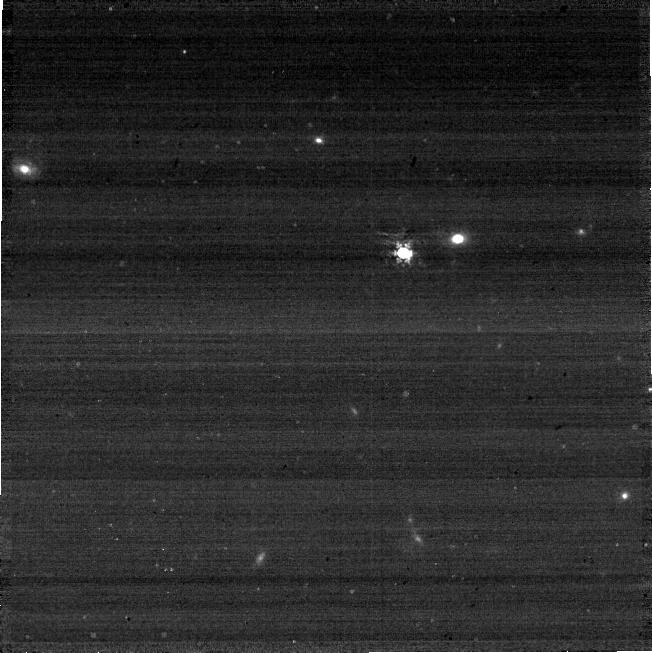
Target: C26202
Instrument: NIRCAM
Filter: F410M
Exposure: 3 min
Observation ID: jw08882-o011_t029_nircam_clear-f410m-sub640

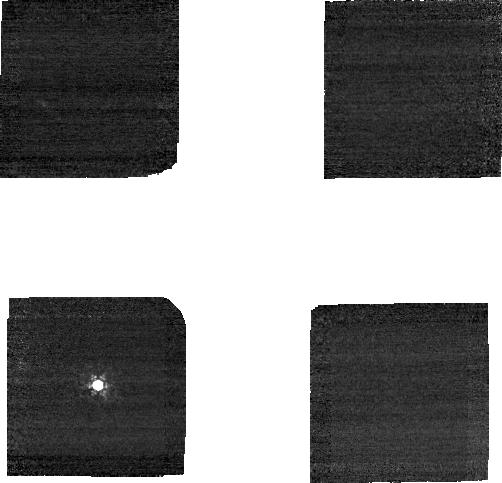
Target: C26202
Instrument: NIRCAM
Filter: F210M
Exposure: 3 min
Observation ID: jw08882-o021_t029_nircam_clear-f210m-sub160

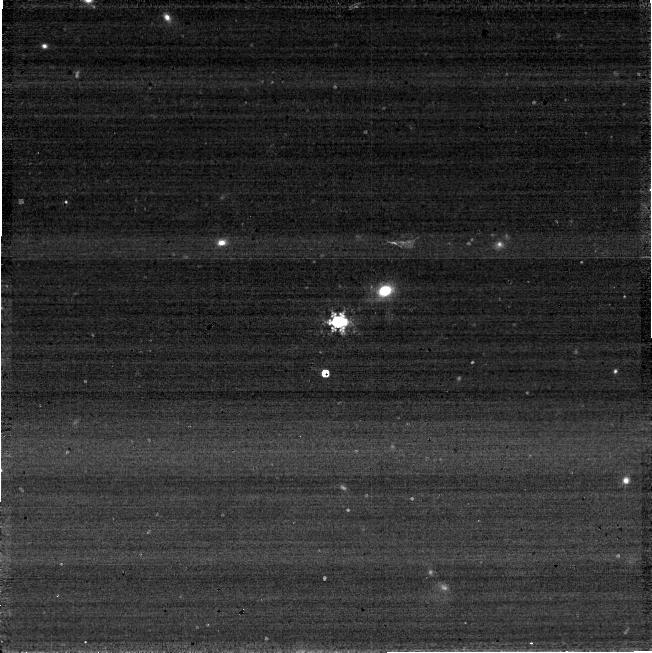
Target: C26202
Instrument: NIRCAM
Filter: F410M
Exposure: 3 min
Observation ID: jw08882-o007_t029_nircam_clear-f410m-sub640

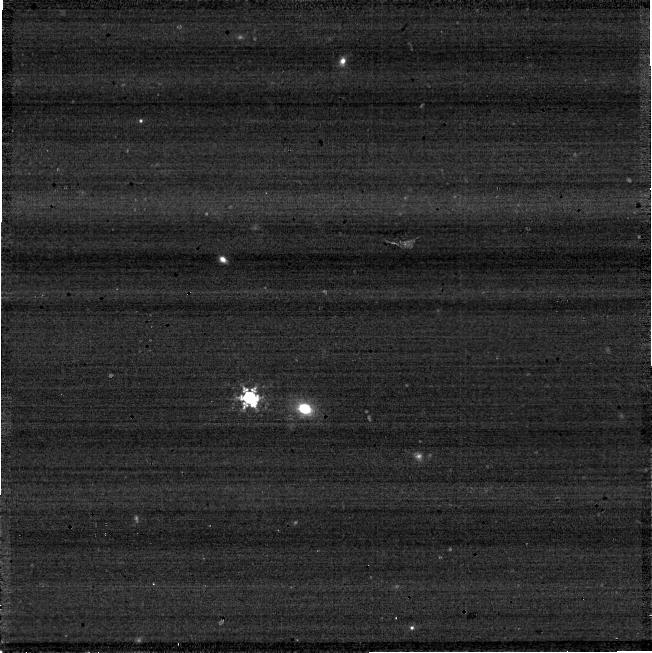
Target: C26202
Instrument: NIRCAM
Filter: F410M
Exposure: 3 min
Observation ID: jw08882-o023_t029_nircam_clear-f410m-sub640

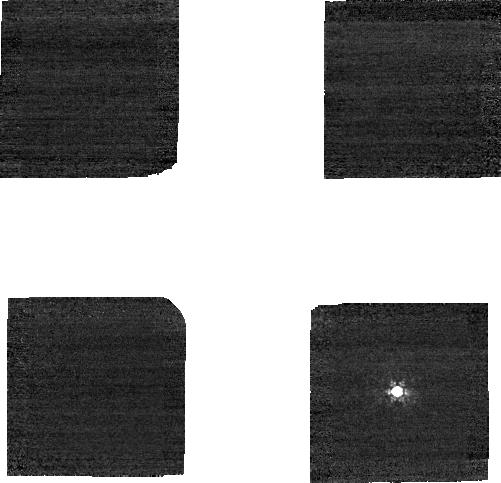
Target: C26202
Instrument: NIRCAM
Filter: F210M
Exposure: 3 min
Observation ID: jw08882-o013_t029_nircam_clear-f210m-sub160

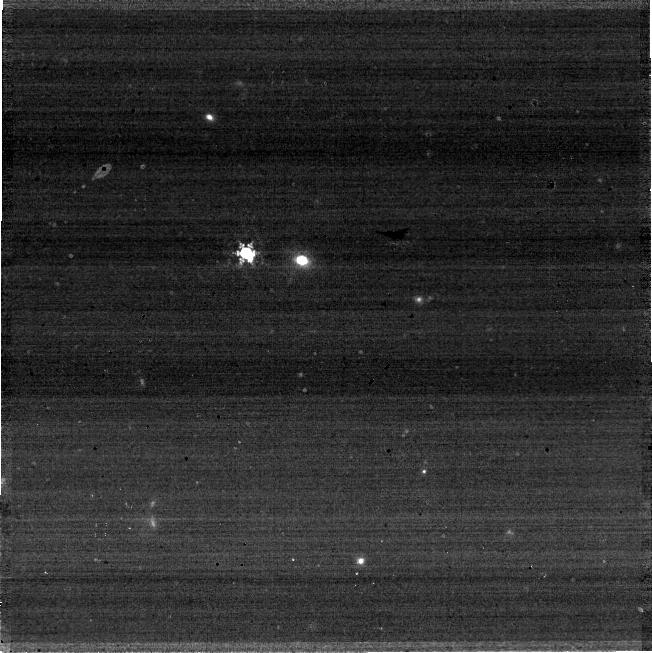
Target: C26202
Instrument: NIRCAM
Filter: F410M
Exposure: 3 min
Observation ID: jw08882-o019_t029_nircam_clear-f410m-sub640

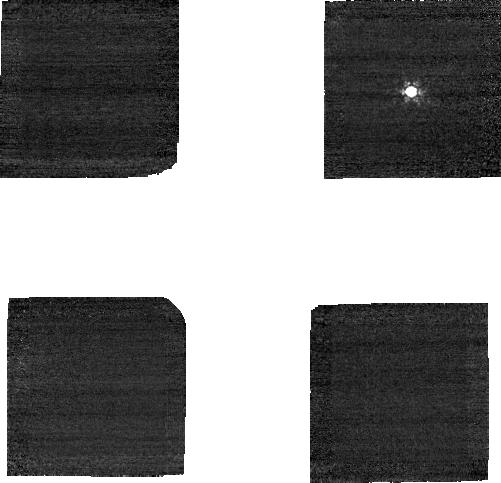
Target: C26202
Instrument: NIRCAM
Filter: F210M
Exposure: 3 min
Observation ID: jw08882-o009_t029_nircam_clear-f210m-sub160

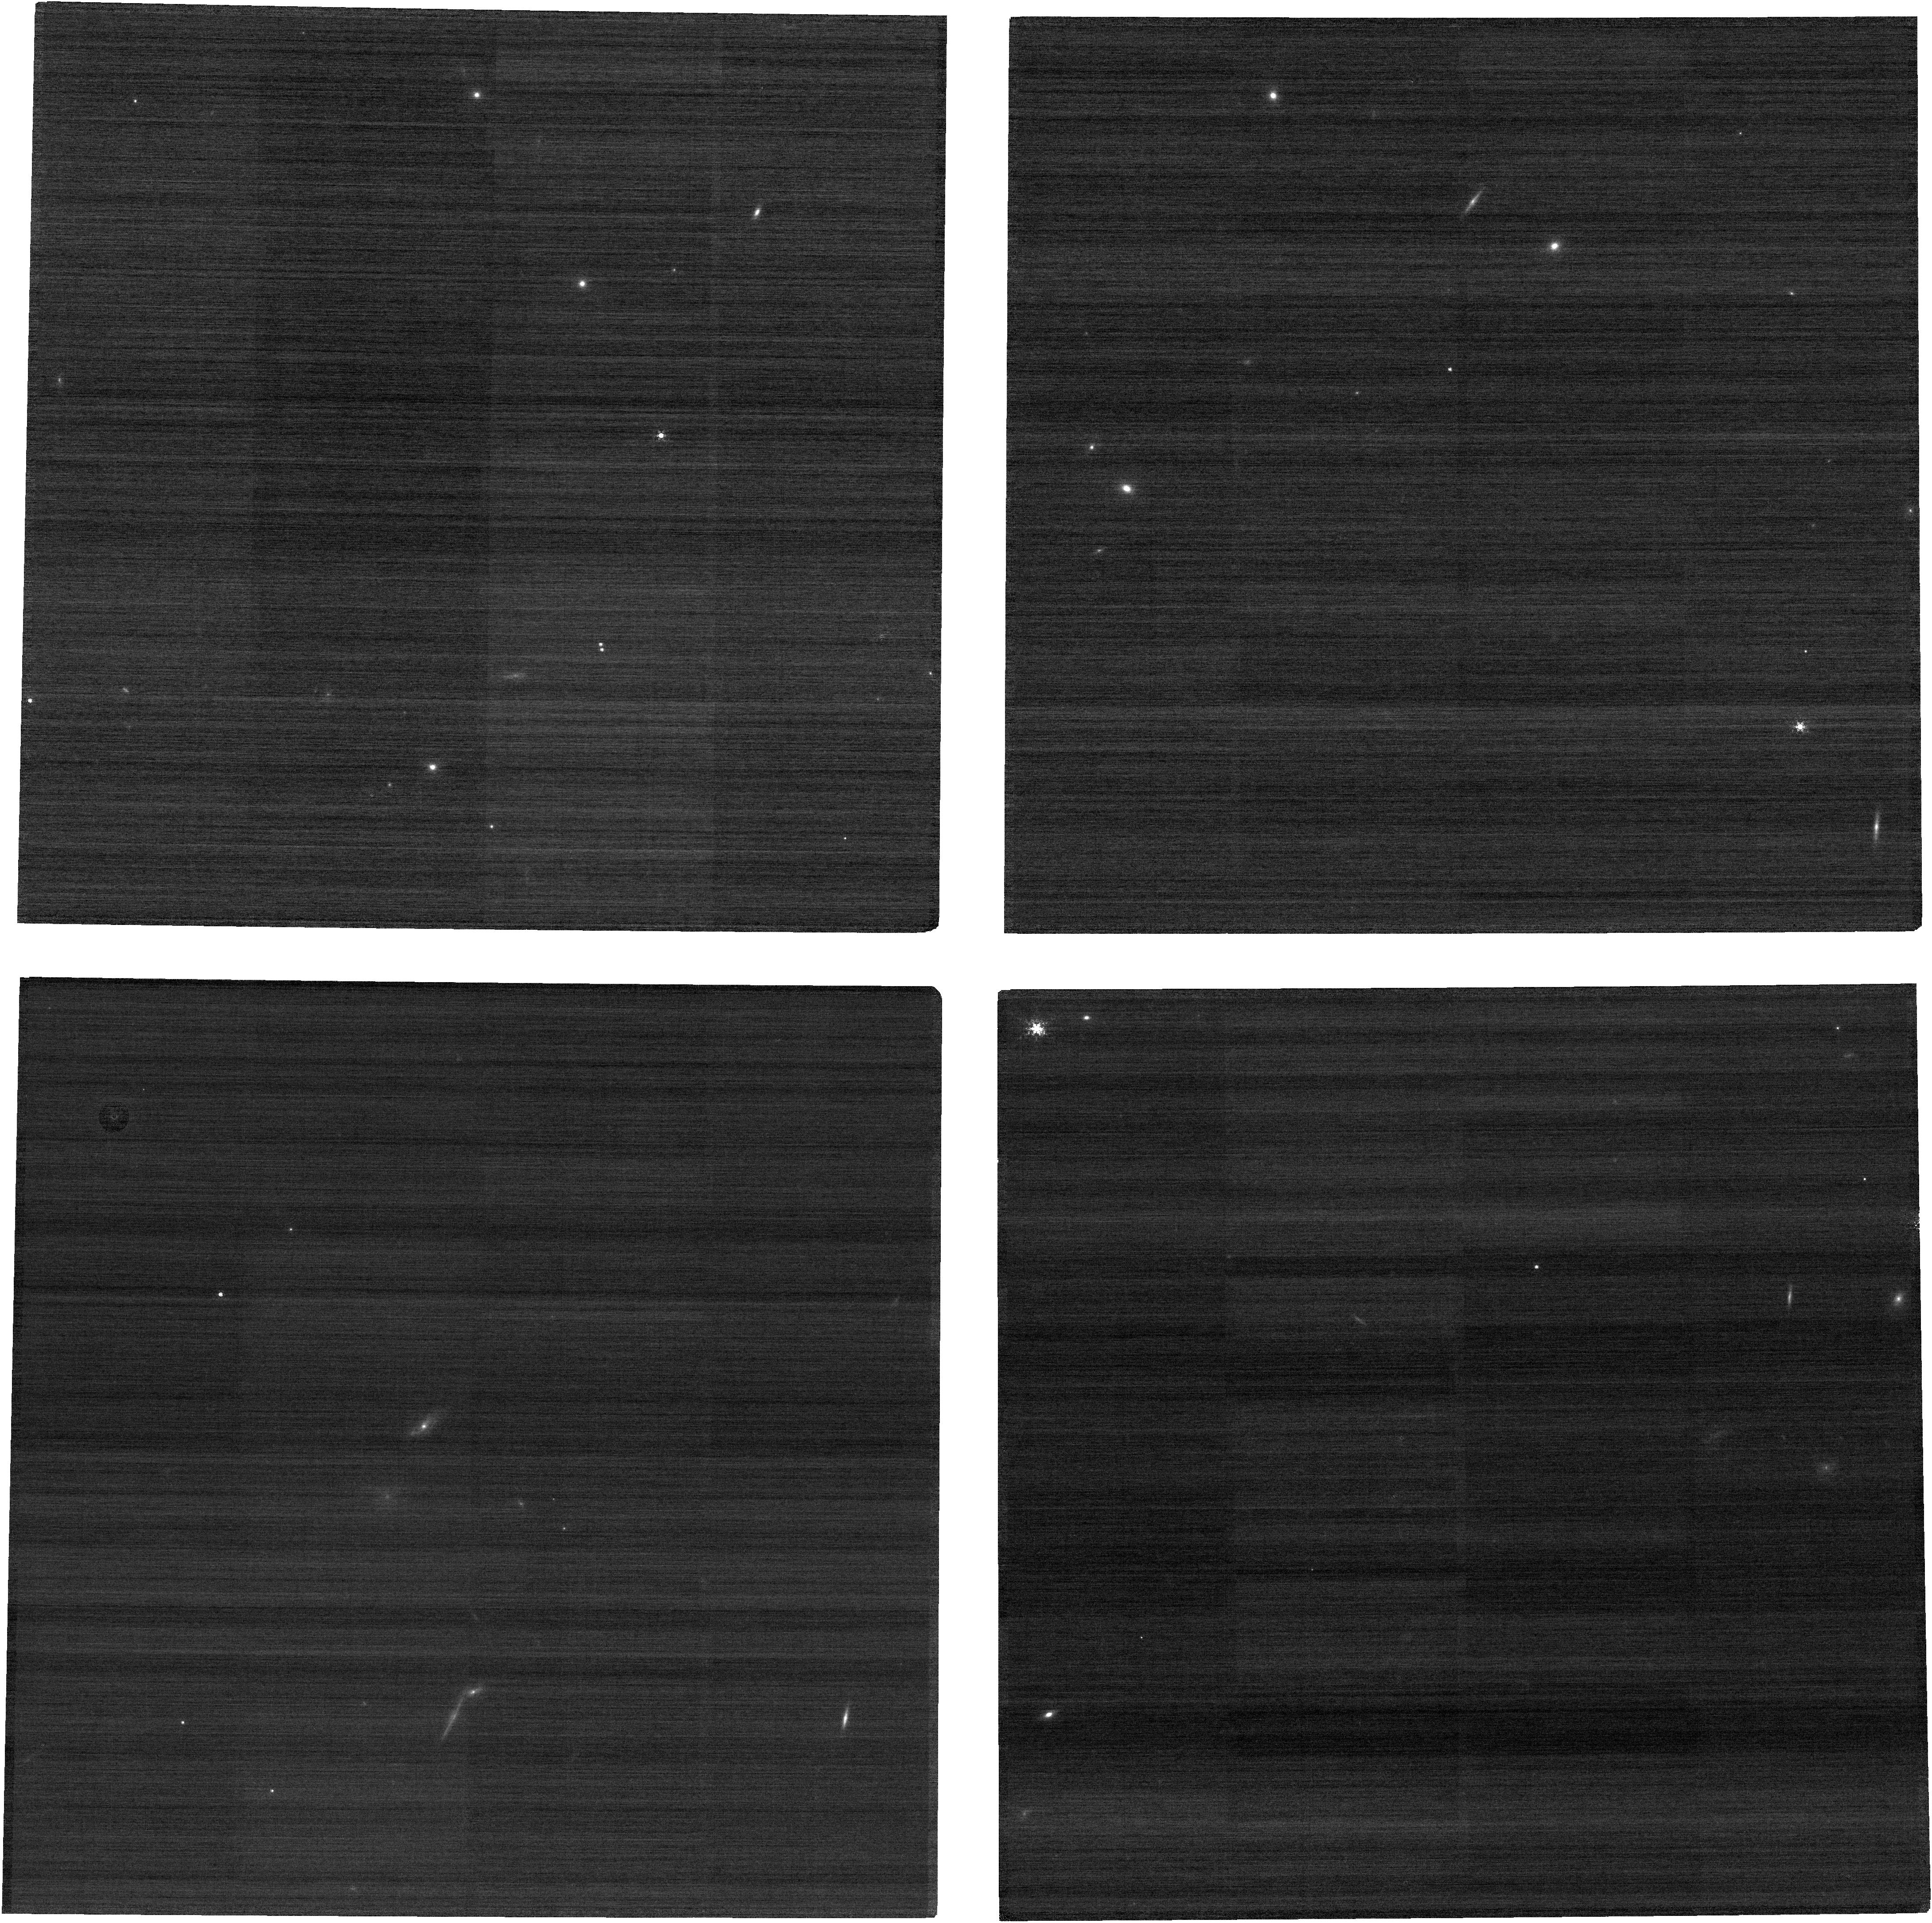
Target: C26202
Instrument: NIRCAM
Filter: F210M
Exposure: 3 min
Observation ID: jw08882-o016_t029_nircam_clear-f210m

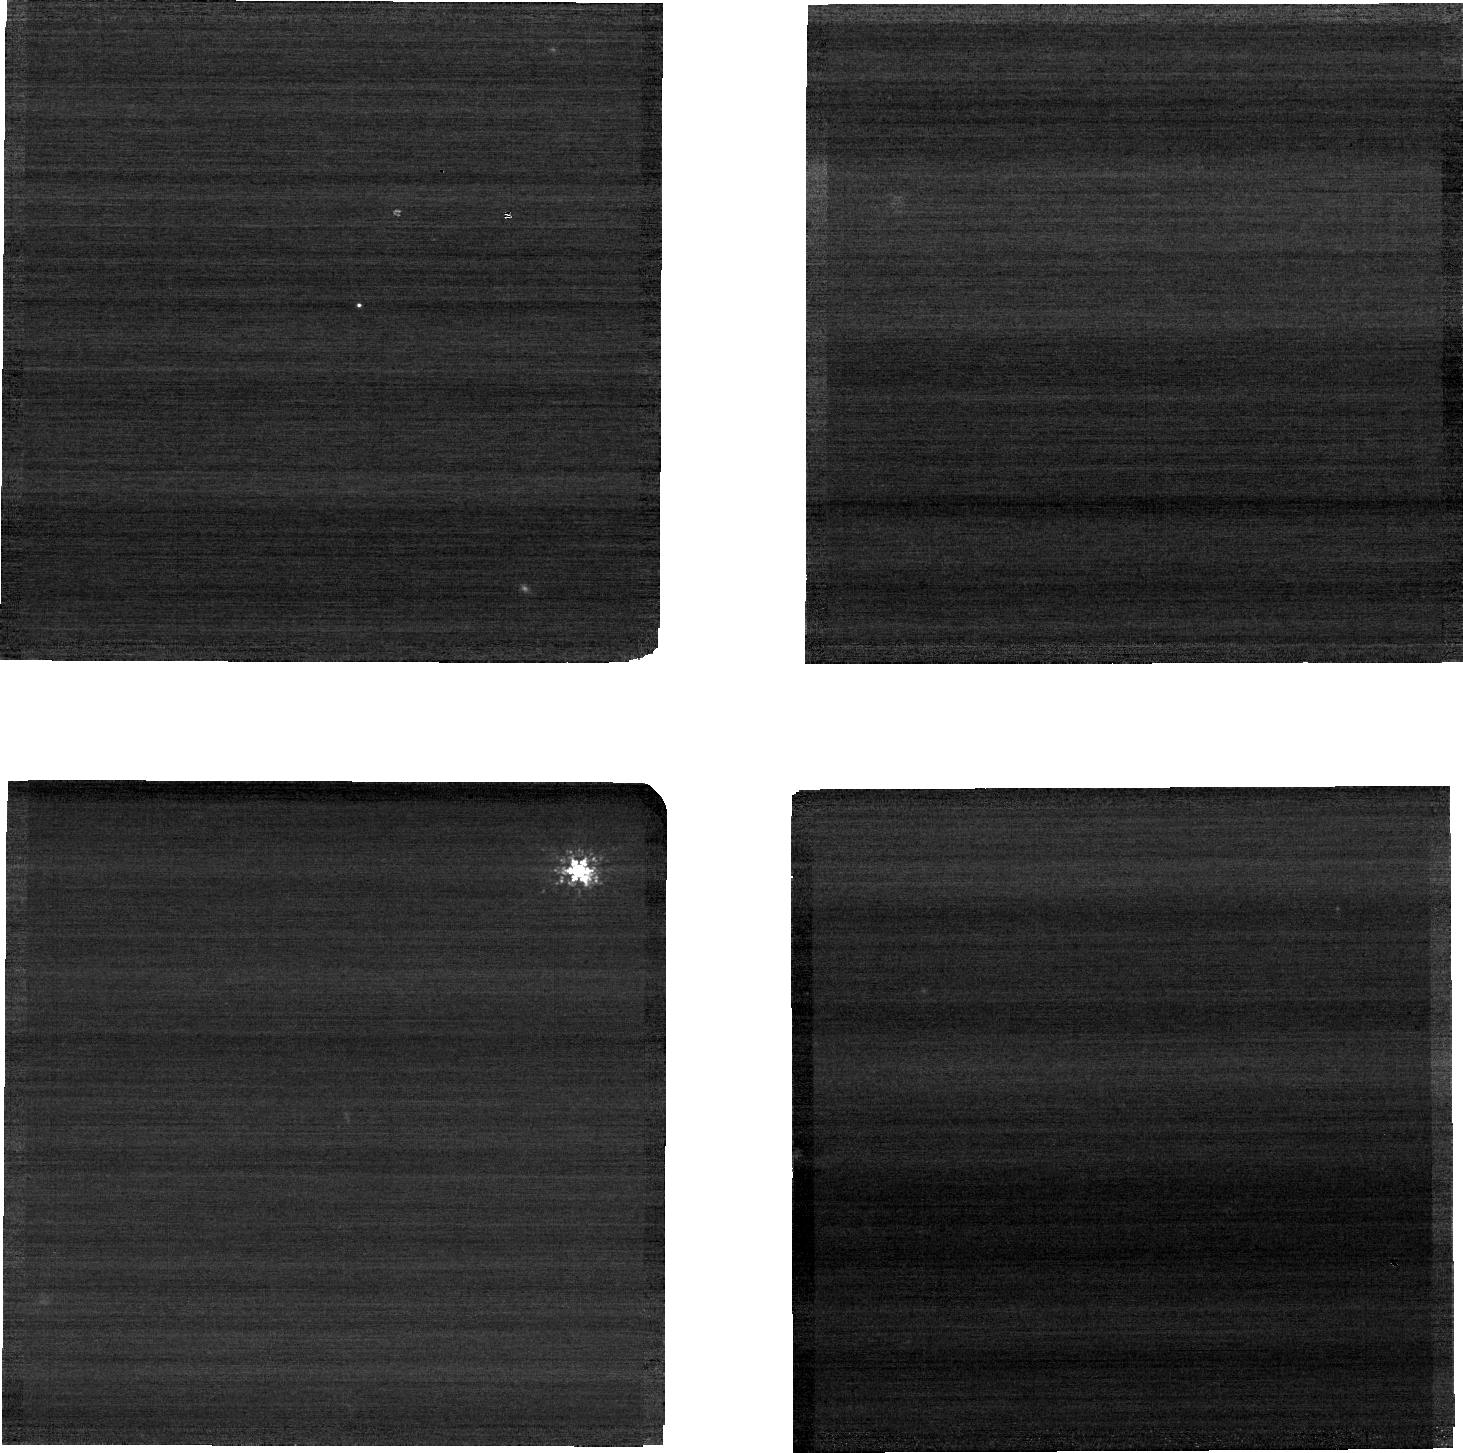
Target: C26202
Instrument: NIRCAM
Filter: F210M
Exposure: 3 min
Observation ID: jw08882-o023_t029_nircam_clear-f210m-sub640

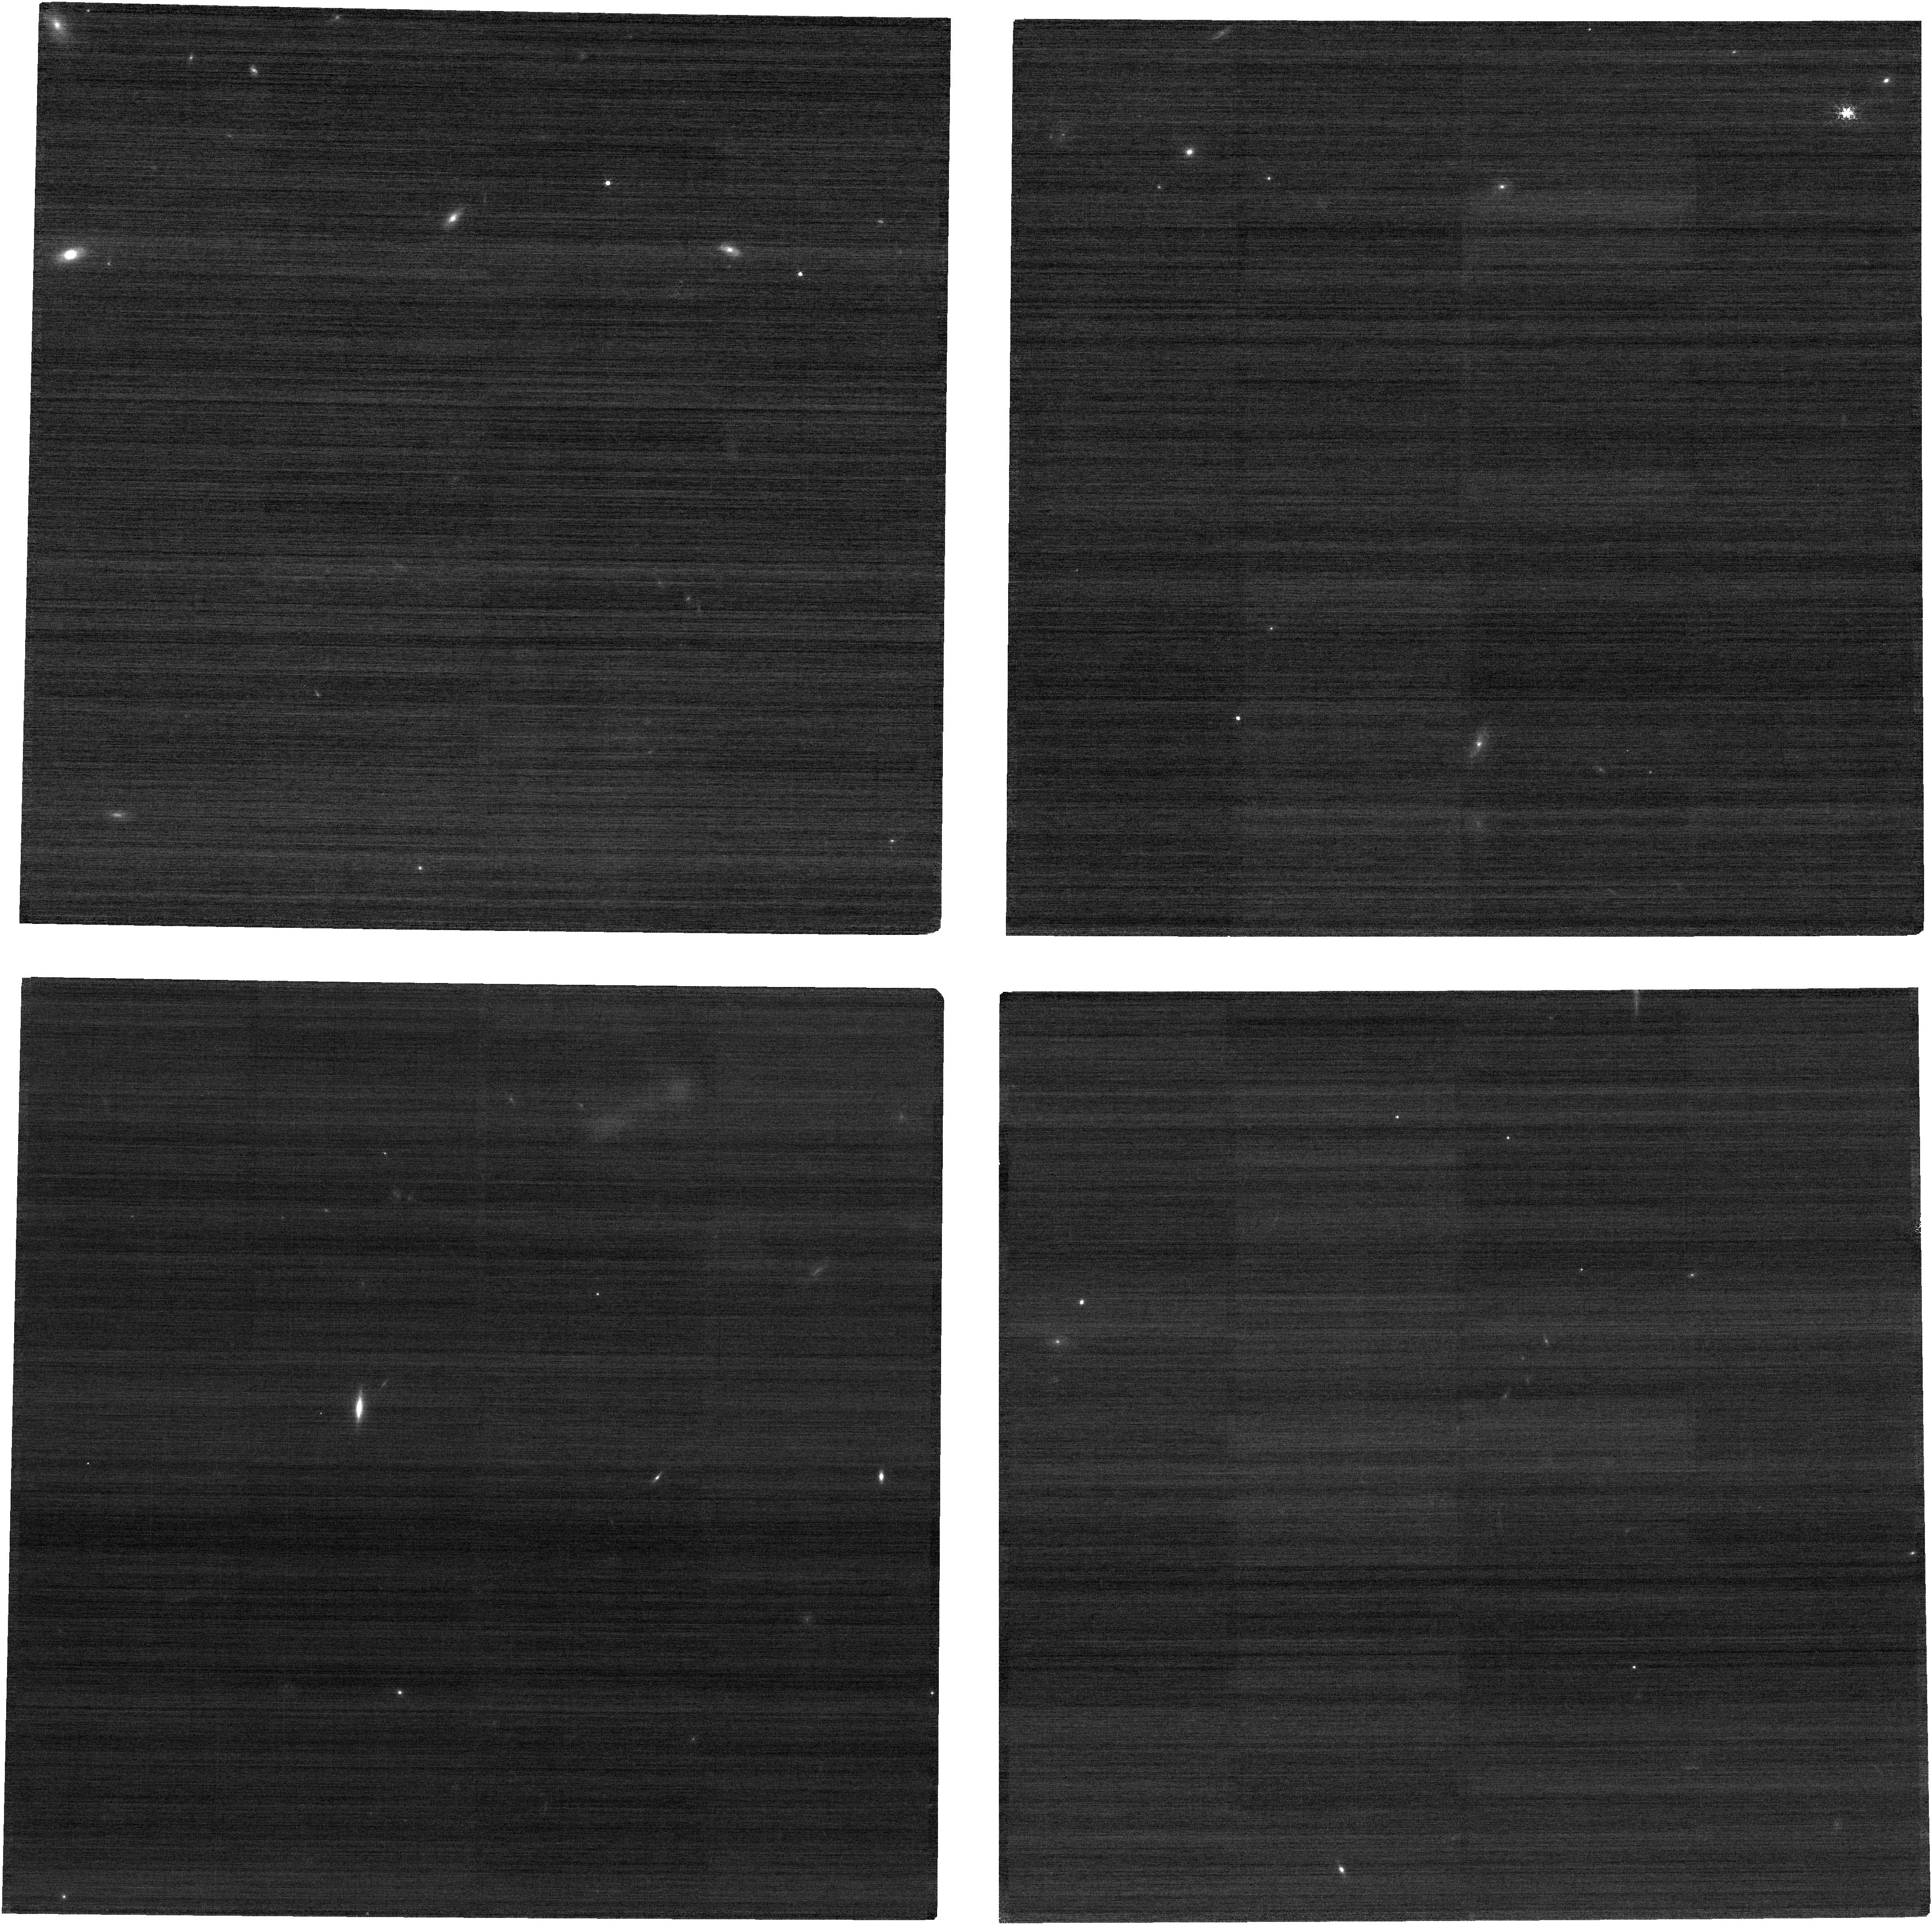
Target: C26202
Instrument: NIRCAM
Filter: F210M
Exposure: 3 min
Observation ID: jw08882-o004_t029_nircam_clear-f210m

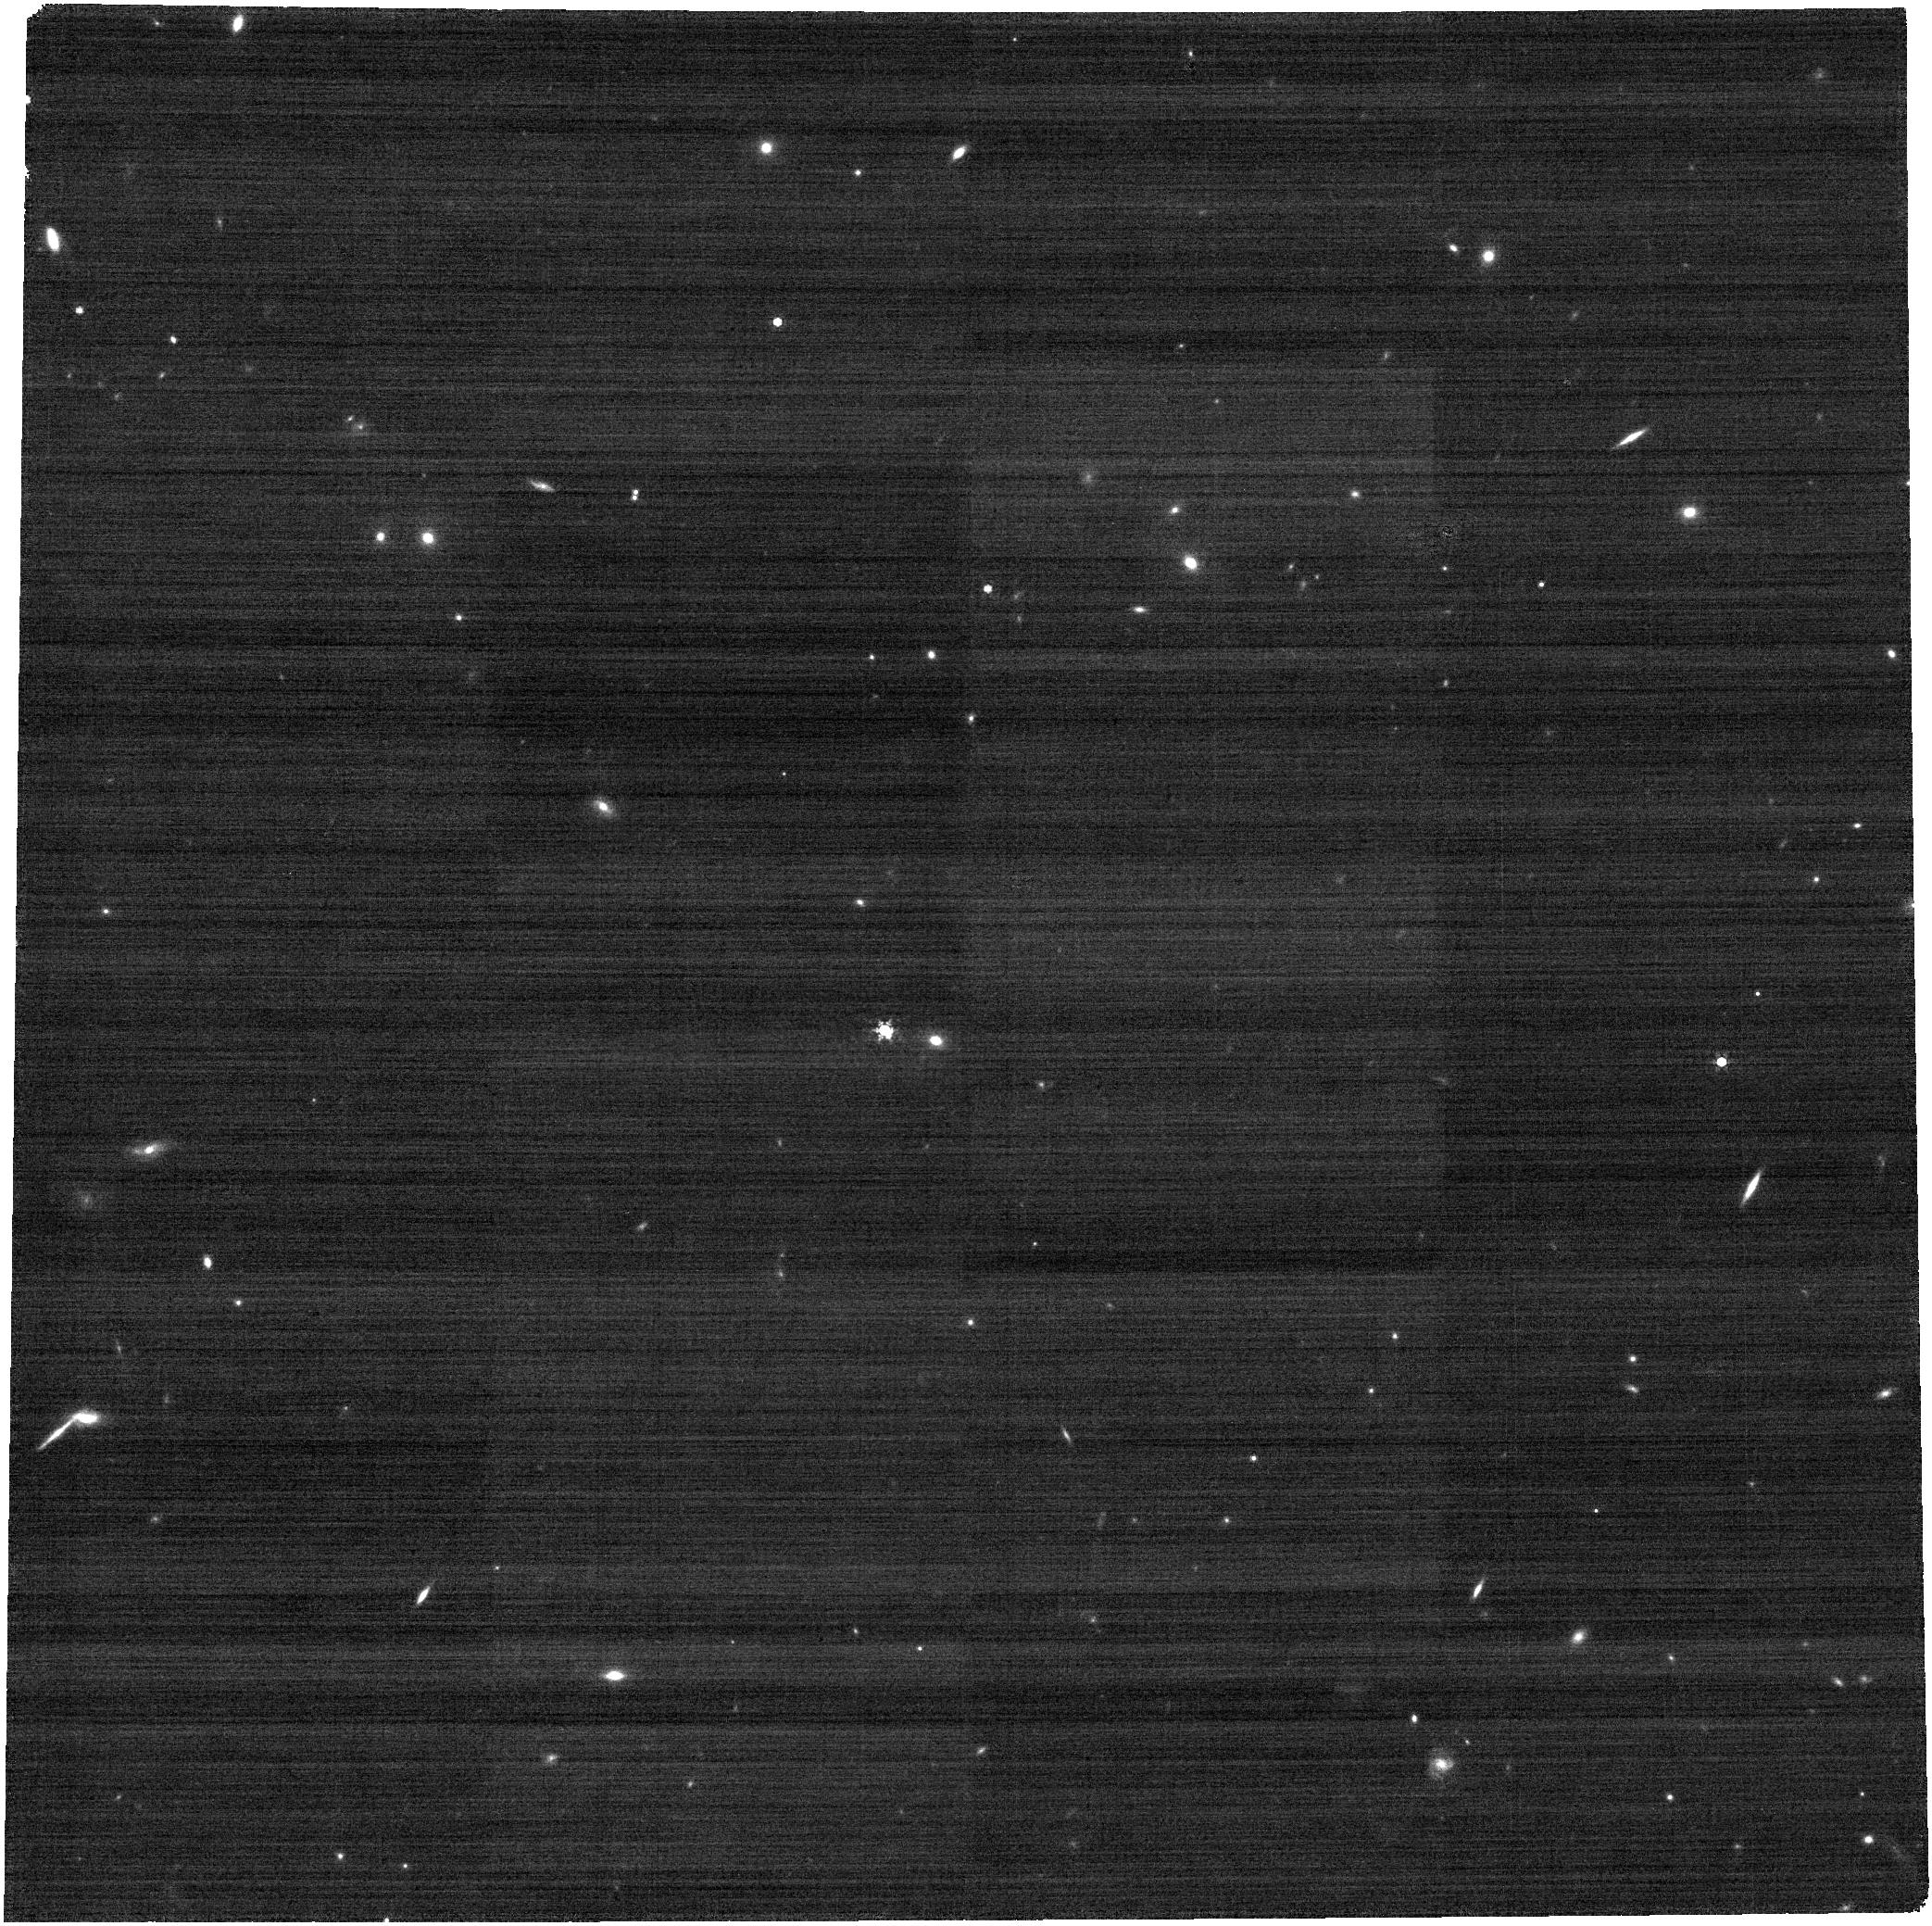
Target: C26202
Instrument: NIRCAM
Filter: F410M
Exposure: 3 min
Observation ID: jw08882-o024_t029_nircam_clear-f410m

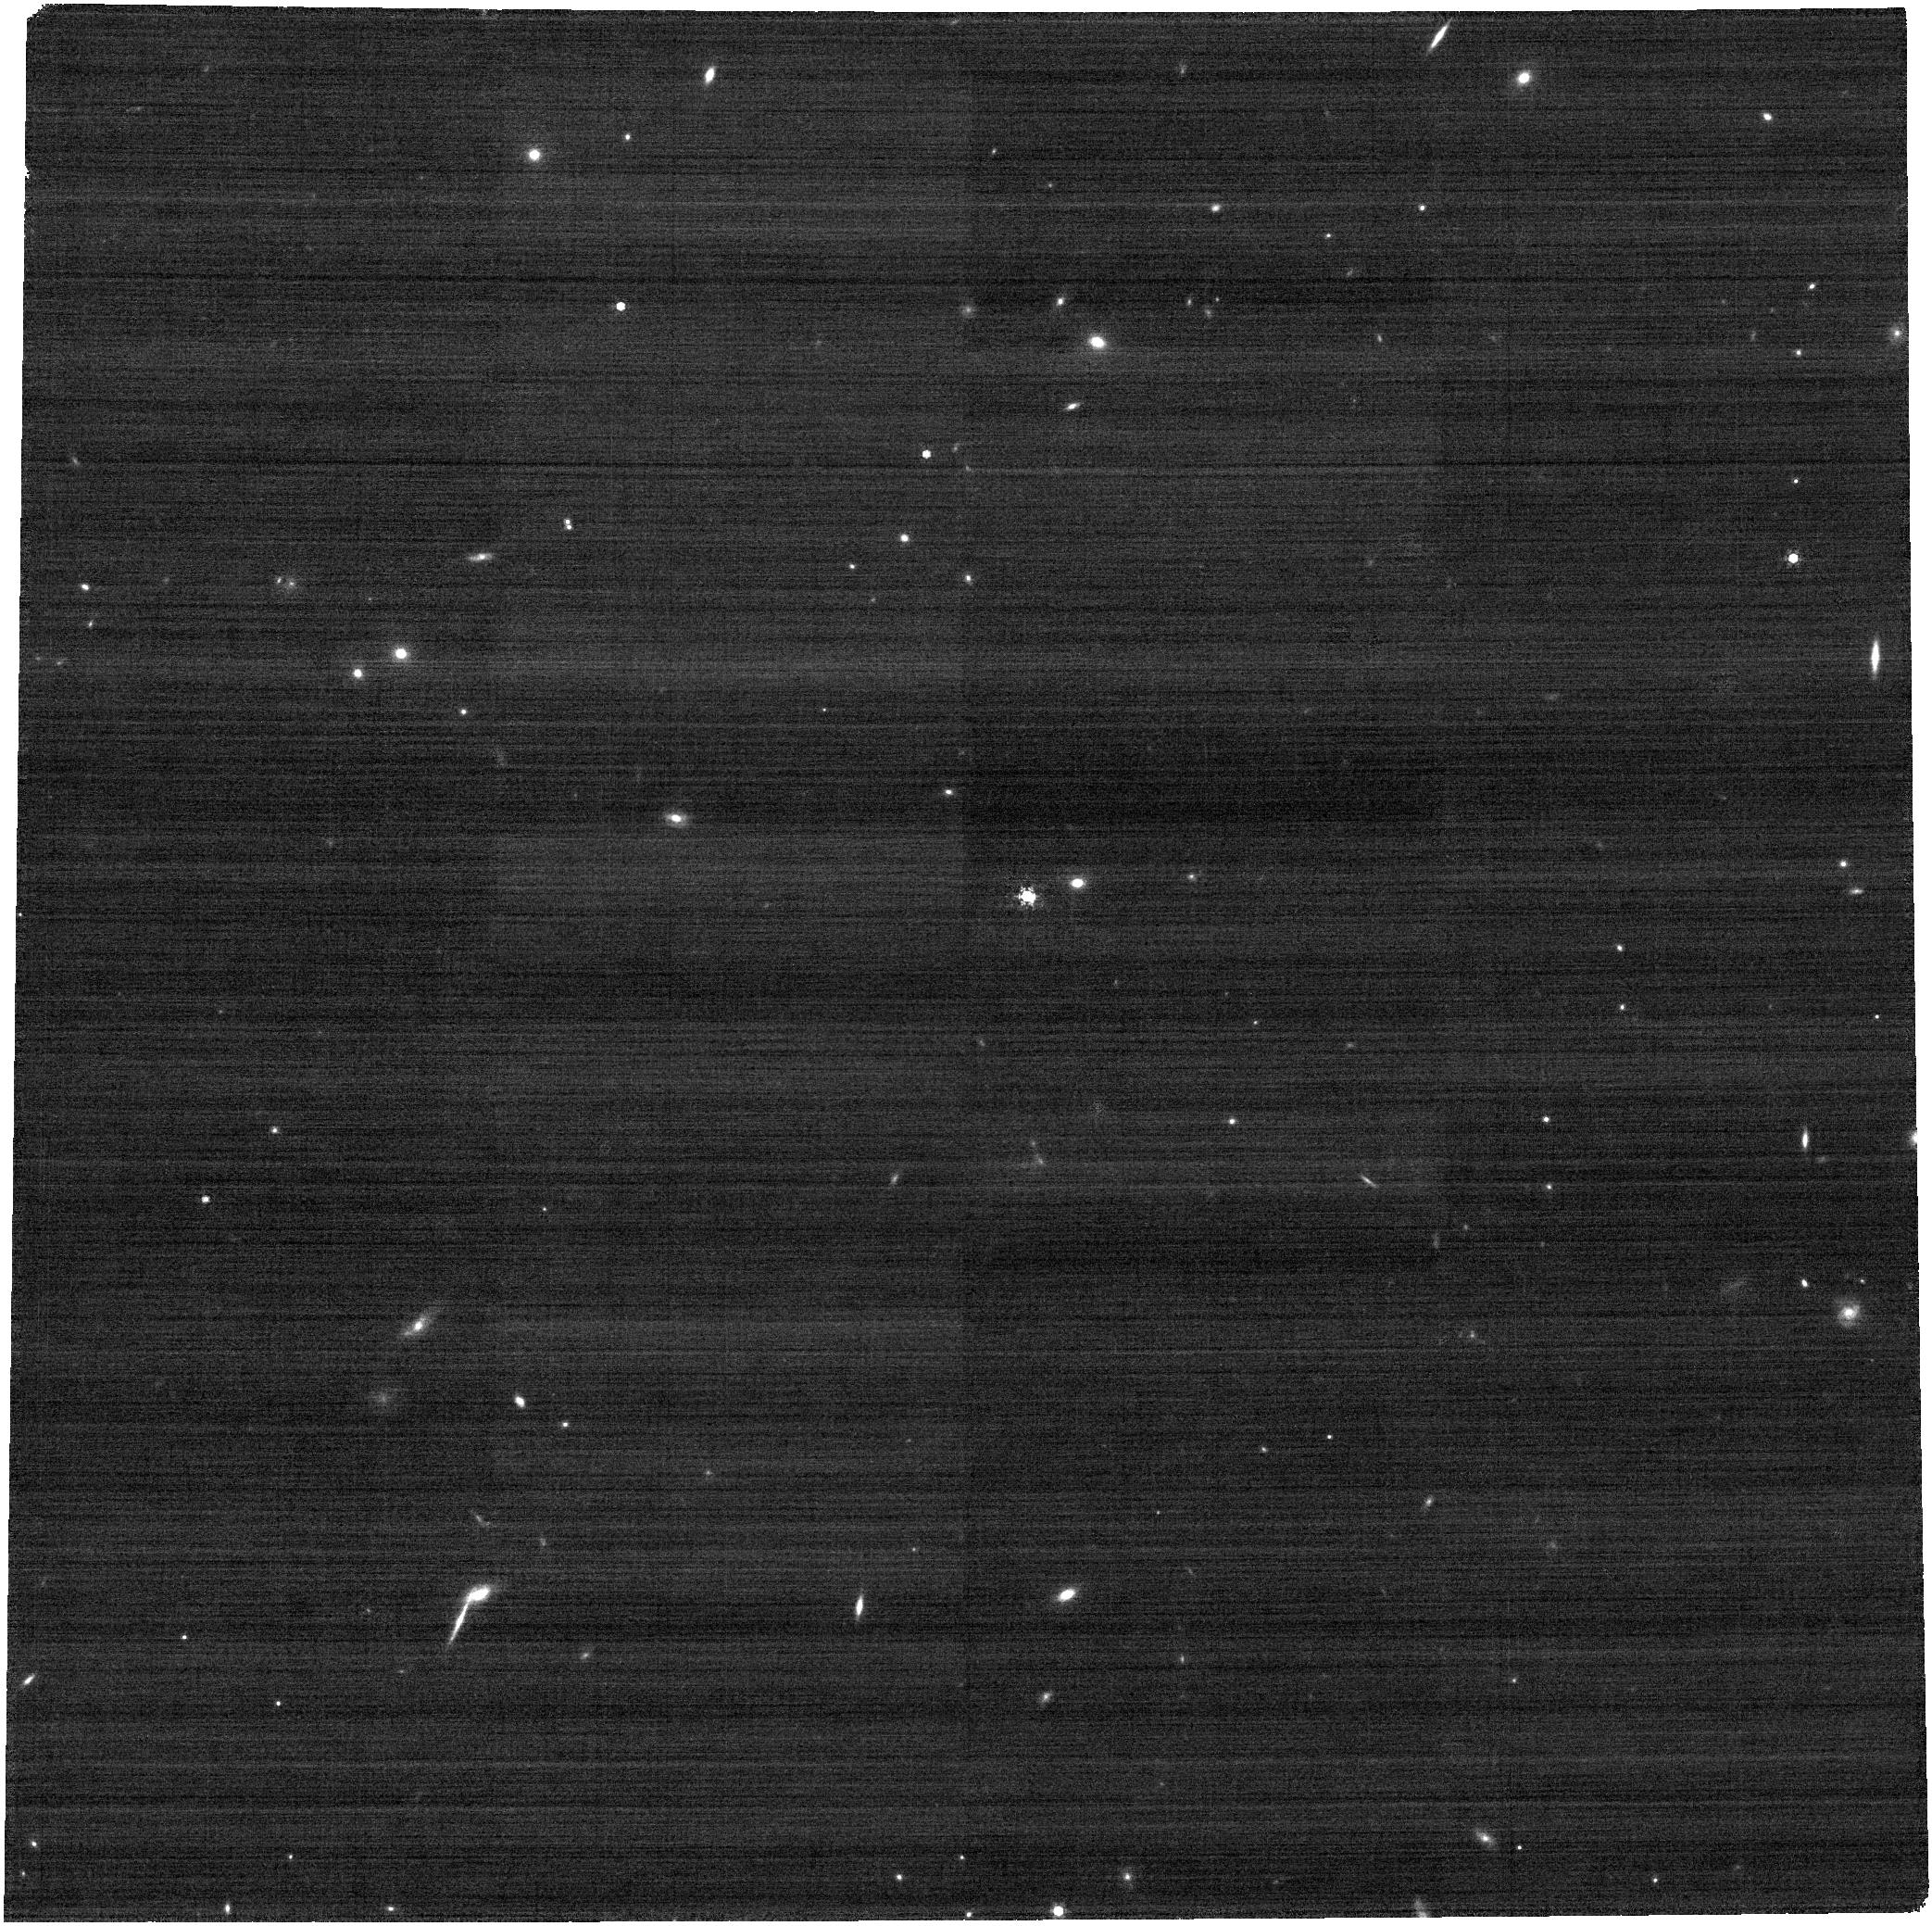
Target: C26202
Instrument: NIRCAM
Filter: F410M
Exposure: 3 min
Observation ID: jw08882-o012_t029_nircam_clear-f410m

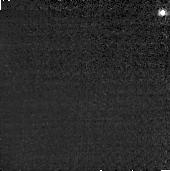
Target: C26202
Instrument: NIRCAM
Filter: F410M
Exposure: 3 min
Observation ID: jw08882-o009_t029_nircam_clear-f410m-sub160

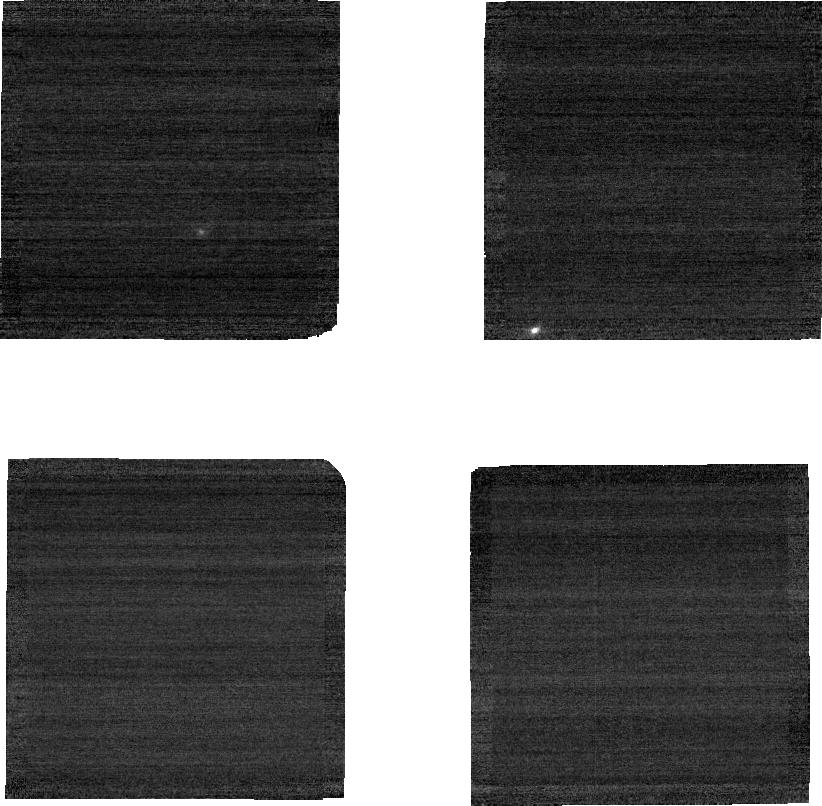
Target: C26202
Instrument: NIRCAM
Filter: F210M
Exposure: 3 min
Observation ID: jw08882-o006_t029_nircam_clear-f210m-sub320

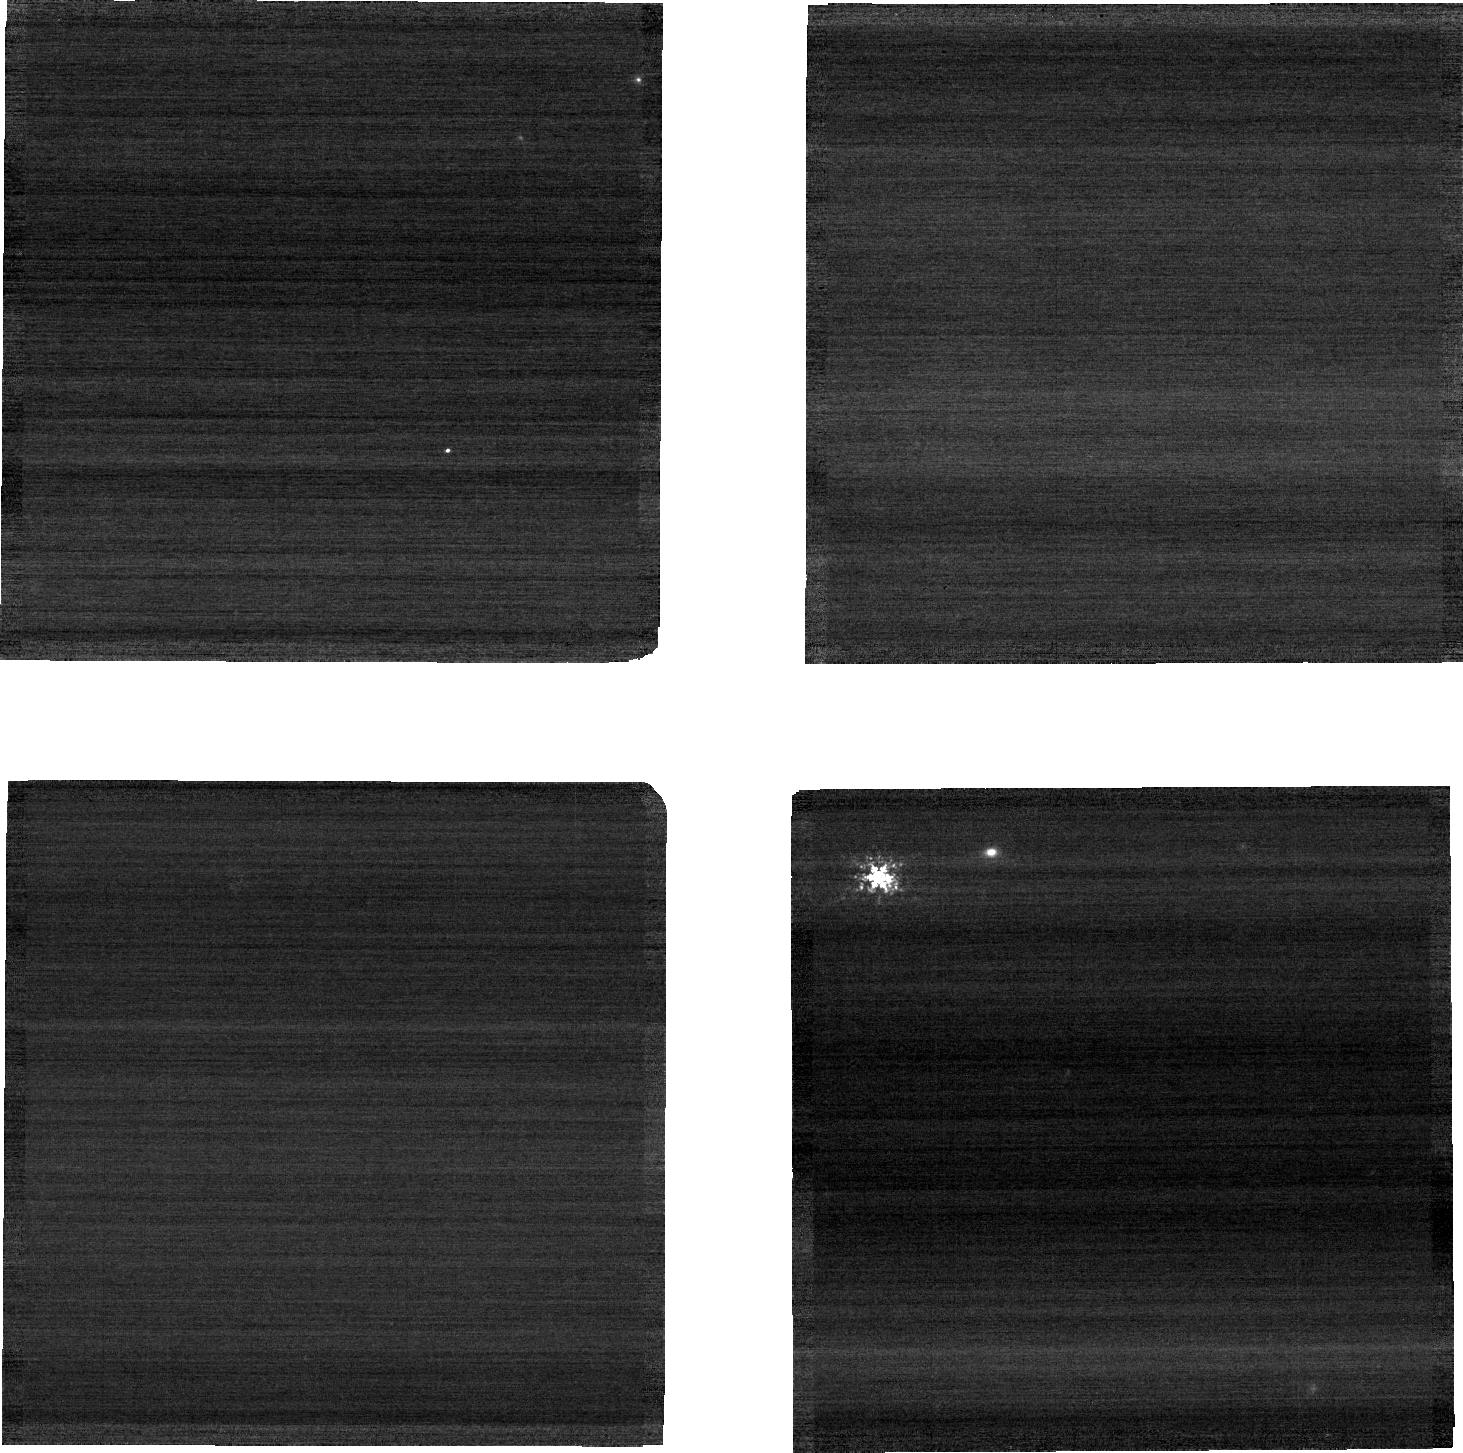
Target: C26202
Instrument: NIRCAM
Filter: F210M
Exposure: 3 min
Observation ID: jw08882-o015_t029_nircam_clear-f210m-sub640

CAL-NRC-418: NIRCam Full-Subarray Flux Transfer (PI: Boyer, Martha L.)

An absolute flux standard star will be placed on a subset of the subarrays to measure any count-rate differences between subarray and full frame read-out modes. In each case, a full frame image is taken at the same field point used for the subarray. Most apertures (subarray and full) used for science or calibration are included. This calibration program may change in response to system developments and the final Cycle 4 science program.